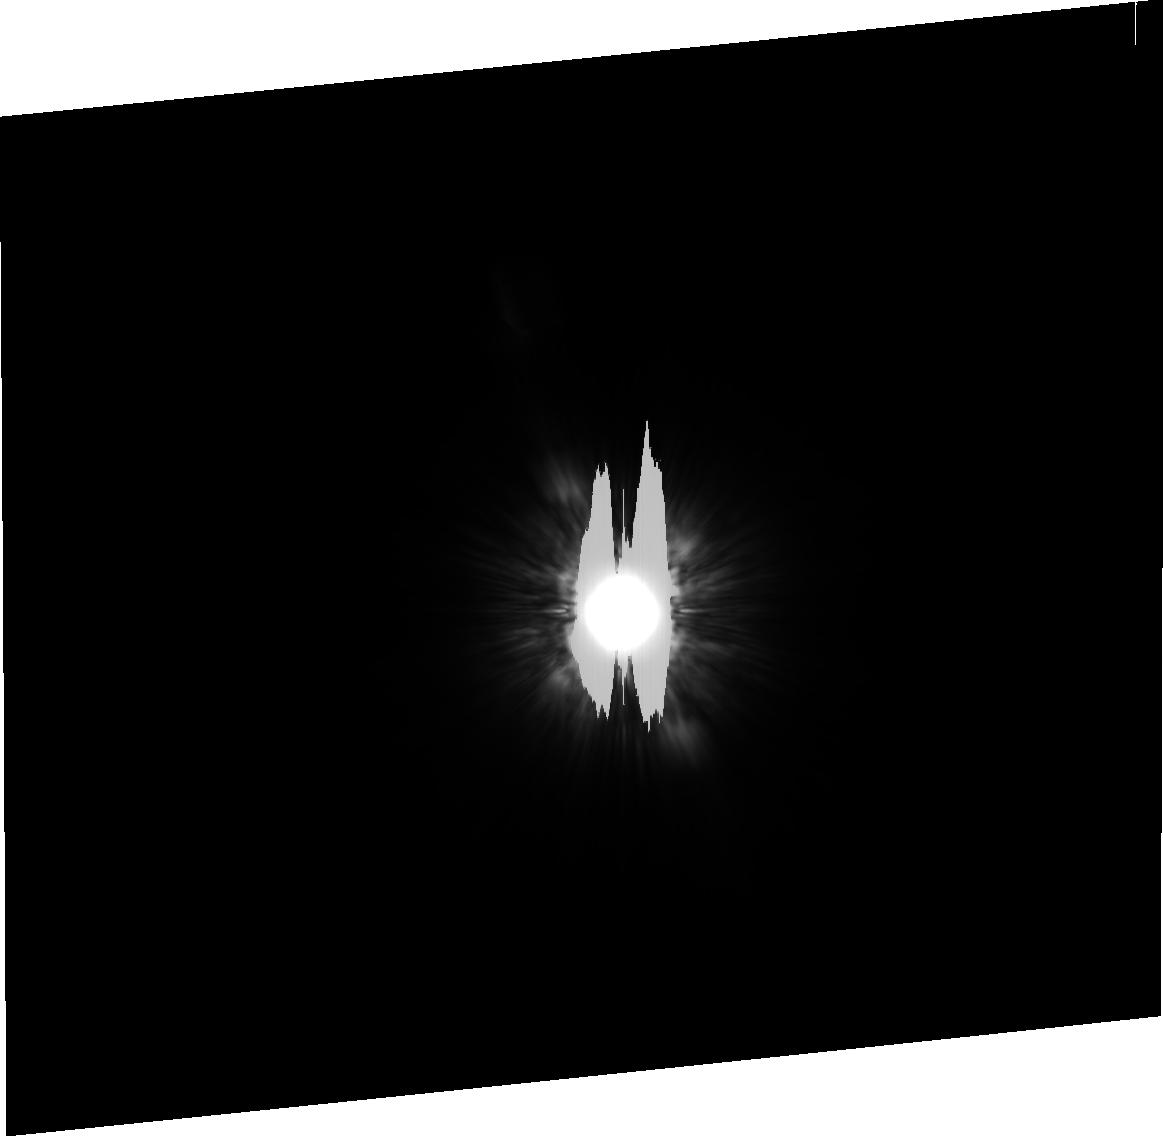
Target: HD172167-CP. Instrument: ACS/HRC. Filter: F814W. Exposure: 10 min. Observation ID: j8sl03030

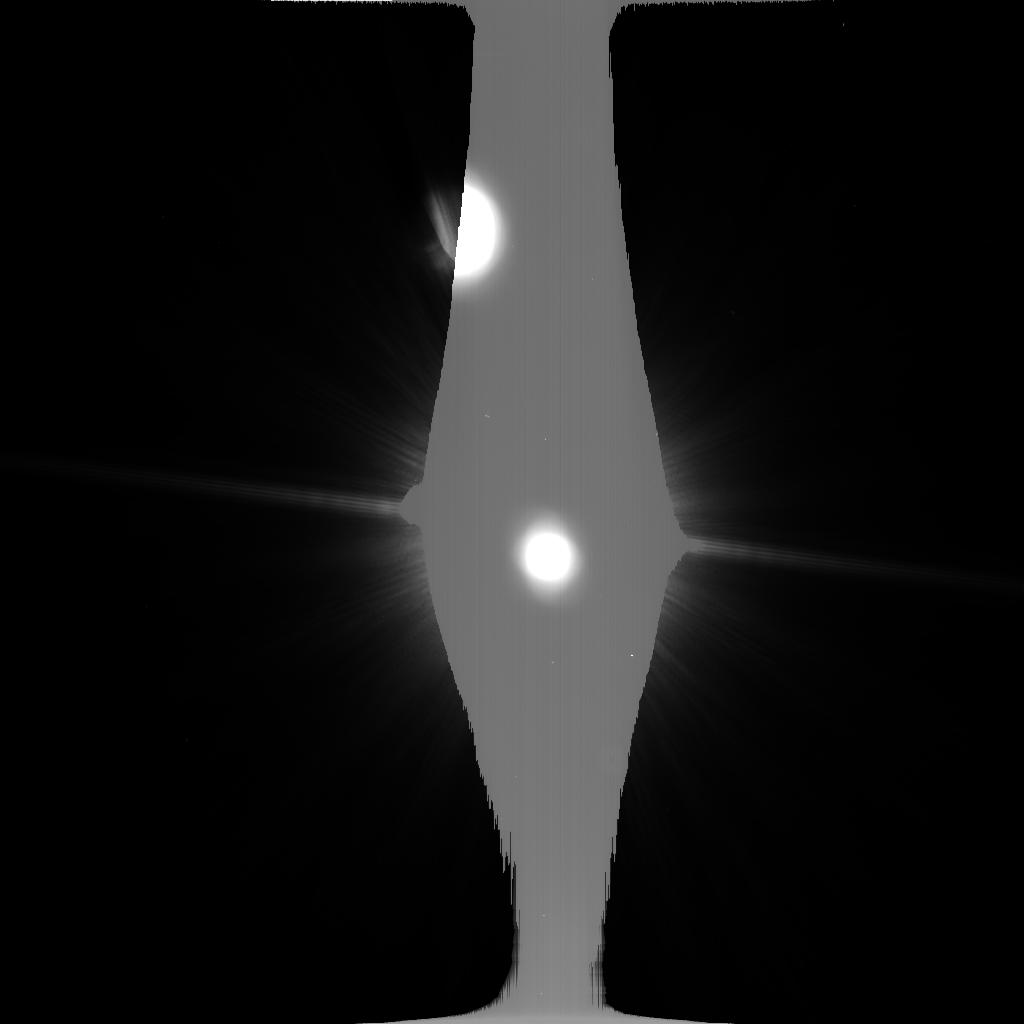
Target: HD172167. Instrument: ACS/HRC. Filter: F814W. Exposure: 4 min. Observation ID: j8sl01c2q

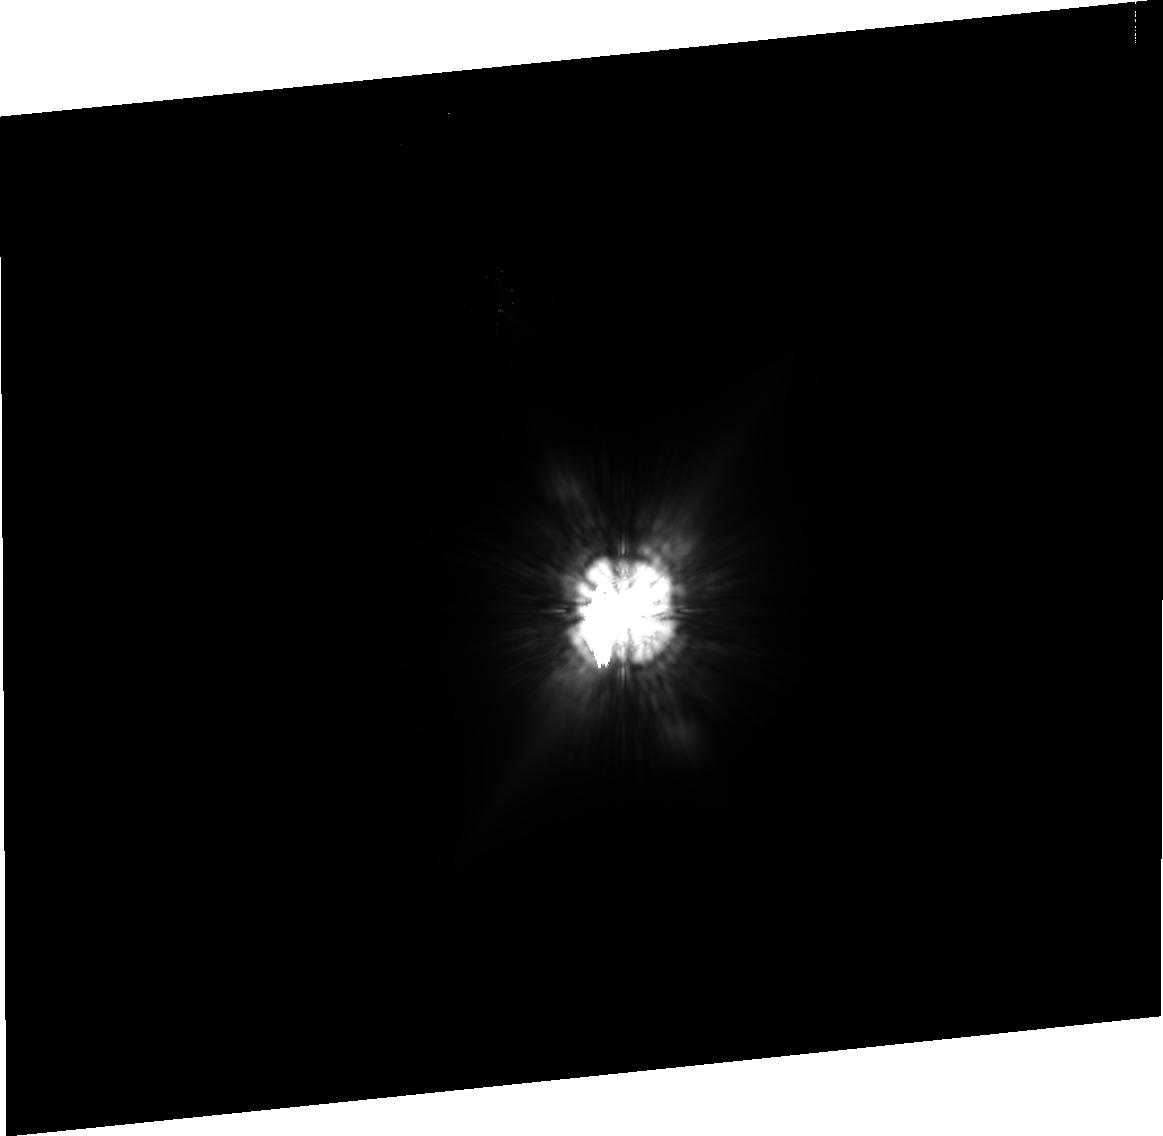
Target: HD39060-CP. Instrument: ACS/HRC. Filter: F814W. Exposure: 40 min. Observation ID: j8sl05010

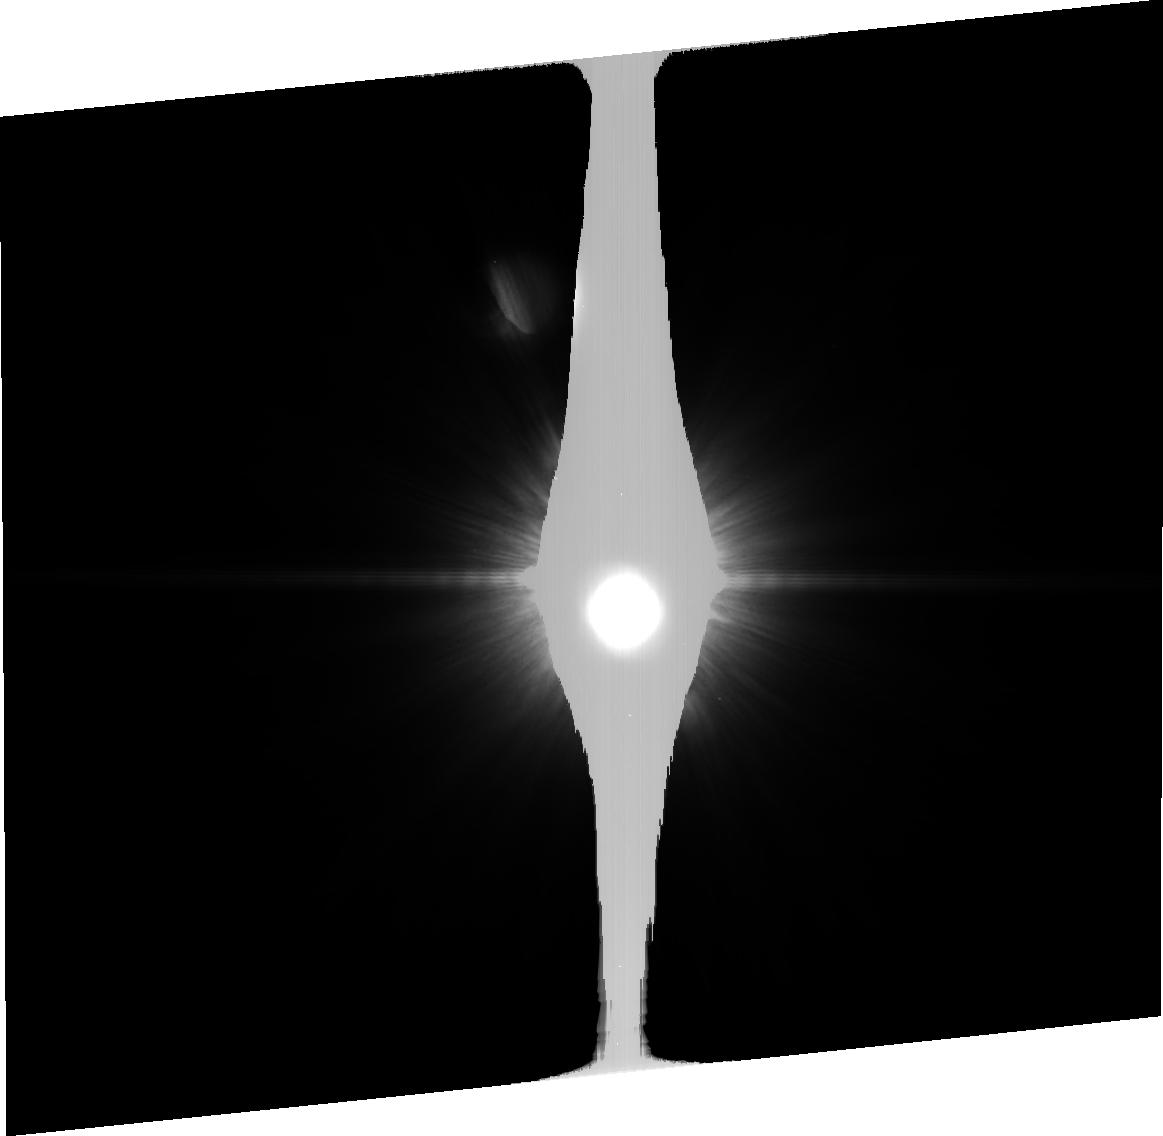
Target: HD216956. Instrument: ACS/HRC. Filter: F814W. Exposure: 18 min. Observation ID: j8sl02020

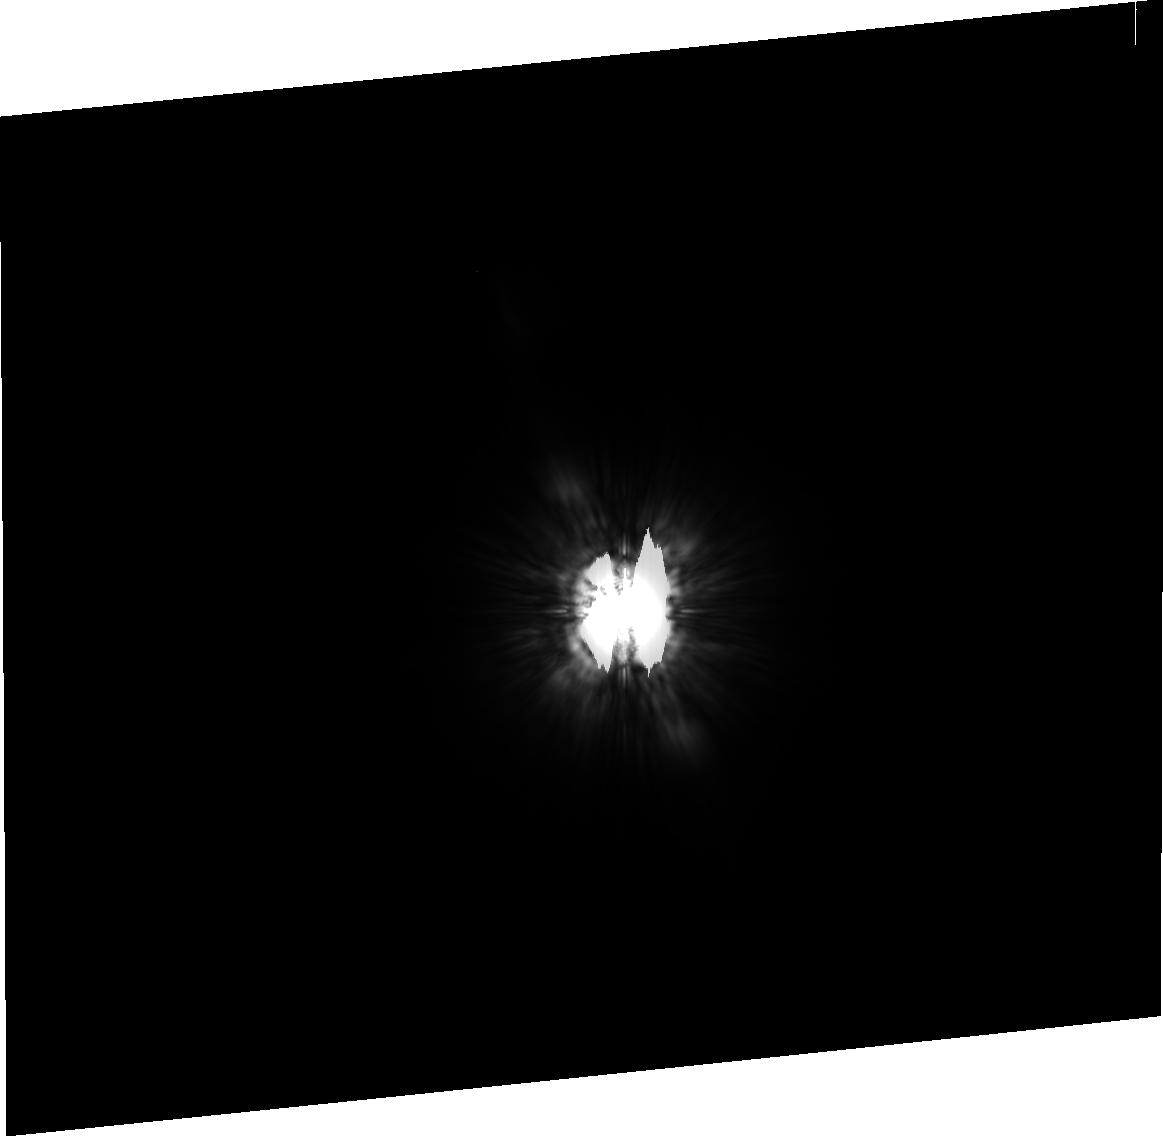
Target: HD216956-CP. Instrument: ACS/HRC. Filter: F814W. Exposure: 11 min. Observation ID: j8sl04010

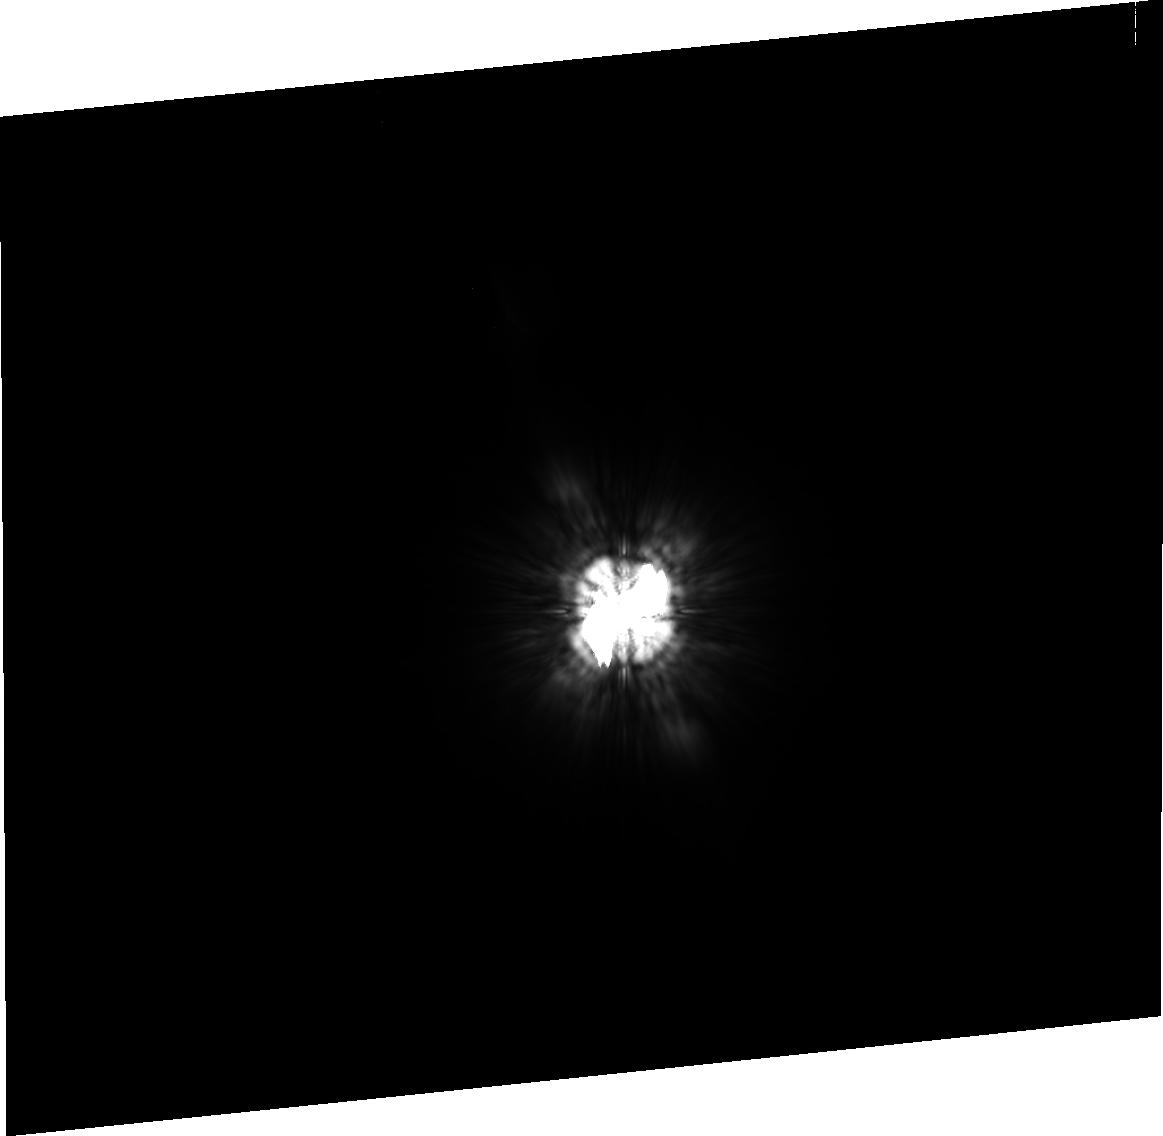
Target: HD172167-CP. Instrument: ACS/HRC. Filter: F814W. Exposure: 3 min. Observation ID: j8sl06030

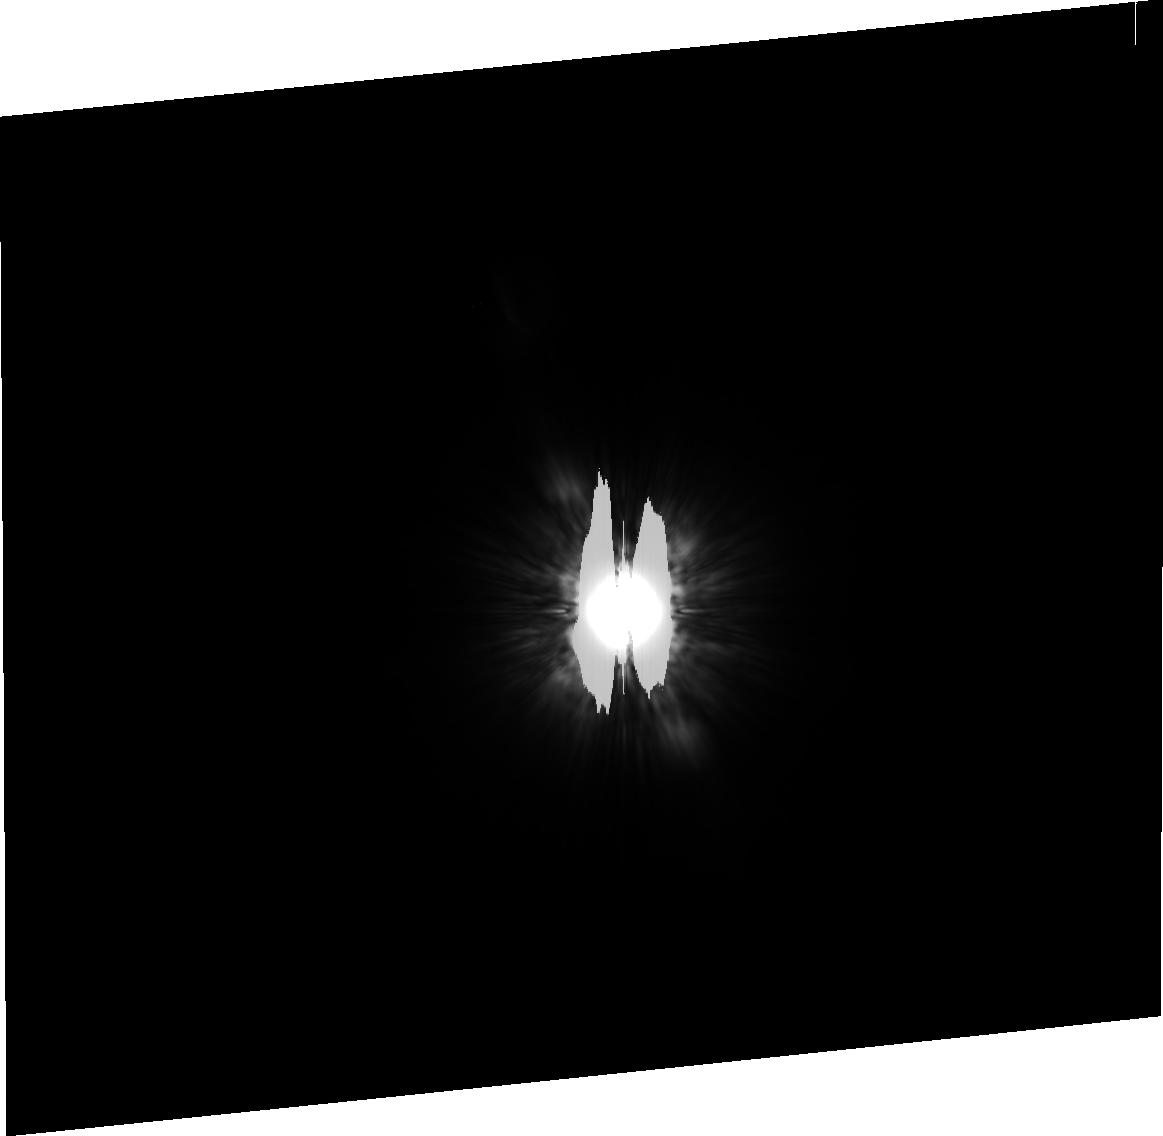
Target: HD216956-CP. Instrument: ACS/HRC. Filter: F814W. Exposure: 16 min. Observation ID: j8sl07020

ACS detection of sub-stellar companions around Vega, Fomalhaut and beta Pic via parallax & proper motion (PI: Kalas, Paul George)

The first visible light coronagraph on HST provides contrast ratios near very bright stars that are unparalleled by ground-based observations. Vega, Fomalhaut and Beta Pictoris have dusty debris disks with structure thought to originate from the presence of yet-undetected, substellar companions. The detection of substellar companions is possible with the ACS HRC coronagraph if observations are made in two epochs. Here we propose to image Vega in two epochs within Cycle 12. We argue that in a few months interval, the sky plane motion of any companions due to parallax and proper motion is large relative to the HRC astrometric uncertainties. Likewise, we propose to obtain a second epoch image of Beta Pic and Fomalhaut within Cycle 12 to complement the single epoch imaging of the GTO program. Because Vega, Fomalhaut and Beta Pictoris are young and nearby, this imaging campaign will be sensitive to brown dwarfs and massive extrasolar giant planets at their predicted locations 40-60 AU projected radius from each star. Either positive or negative results for each system will be used to constrain the physical characteristics of massive objects hypothesized to cause the observed disk asymmetries.